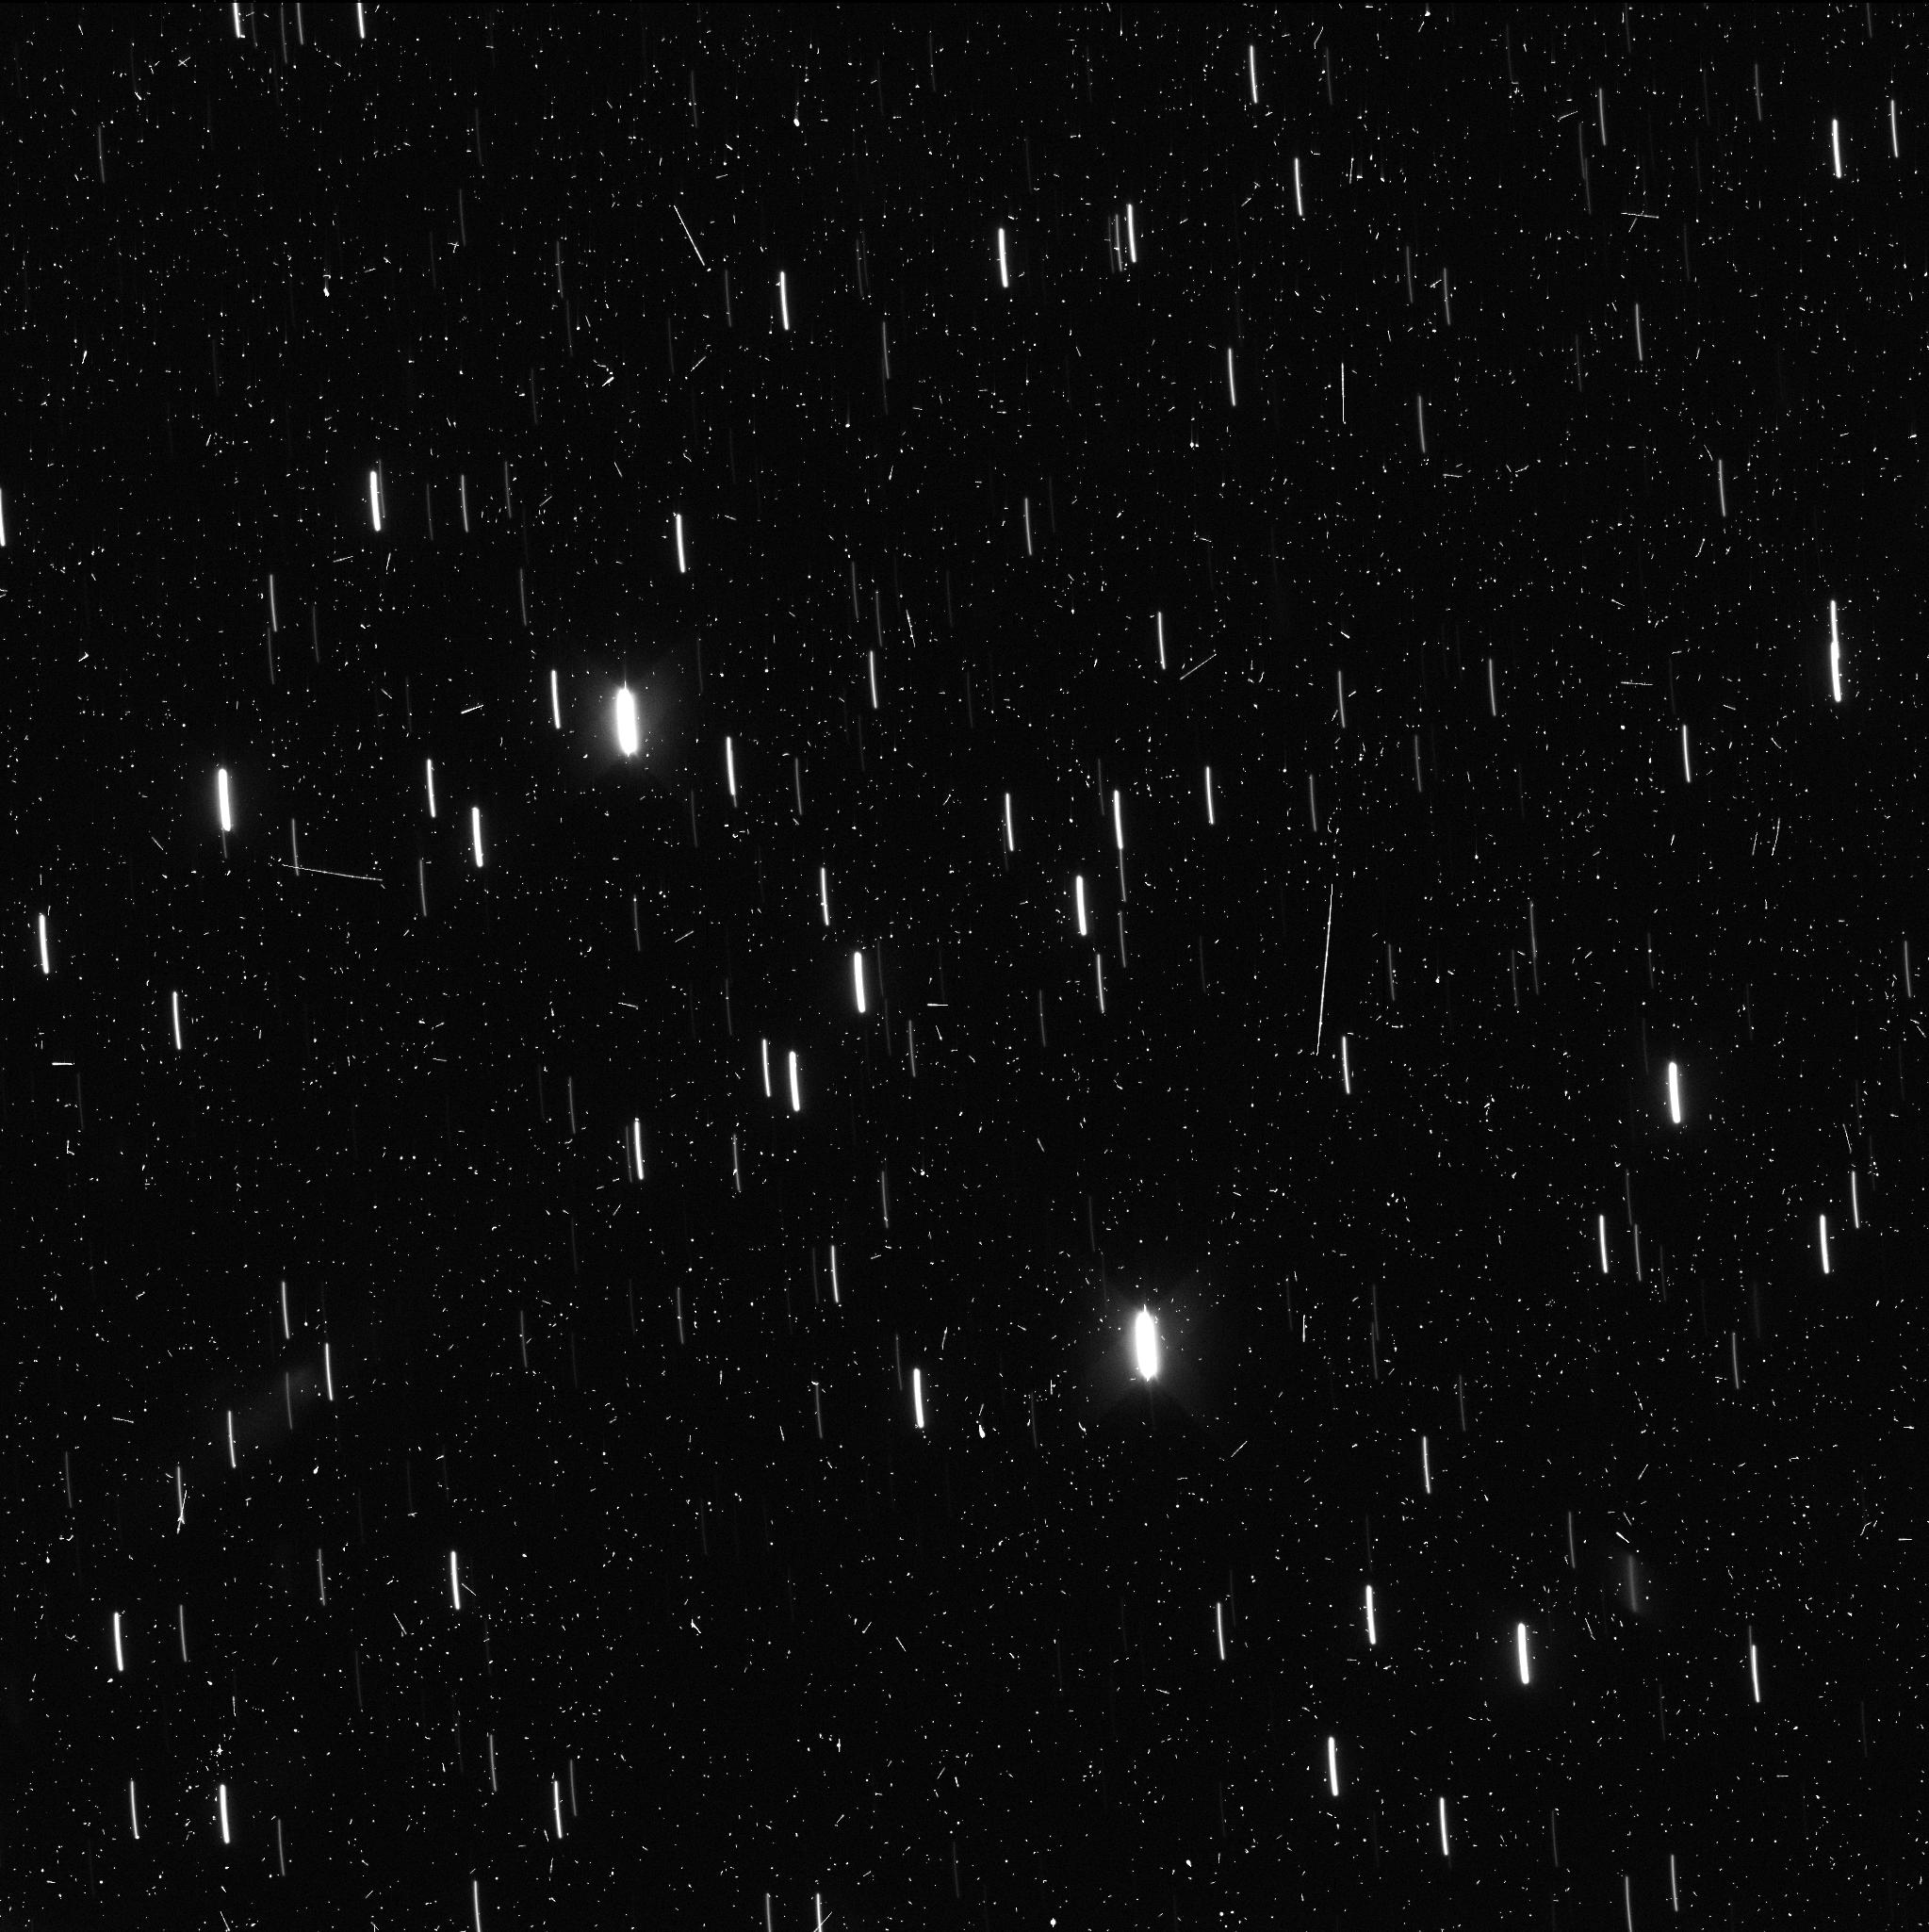
Target: 2I-BORISOV
Instrument: WFC3/UVIS
Filter: F350LP
Exposure: 8 min
Observation ID: ieab01ftq

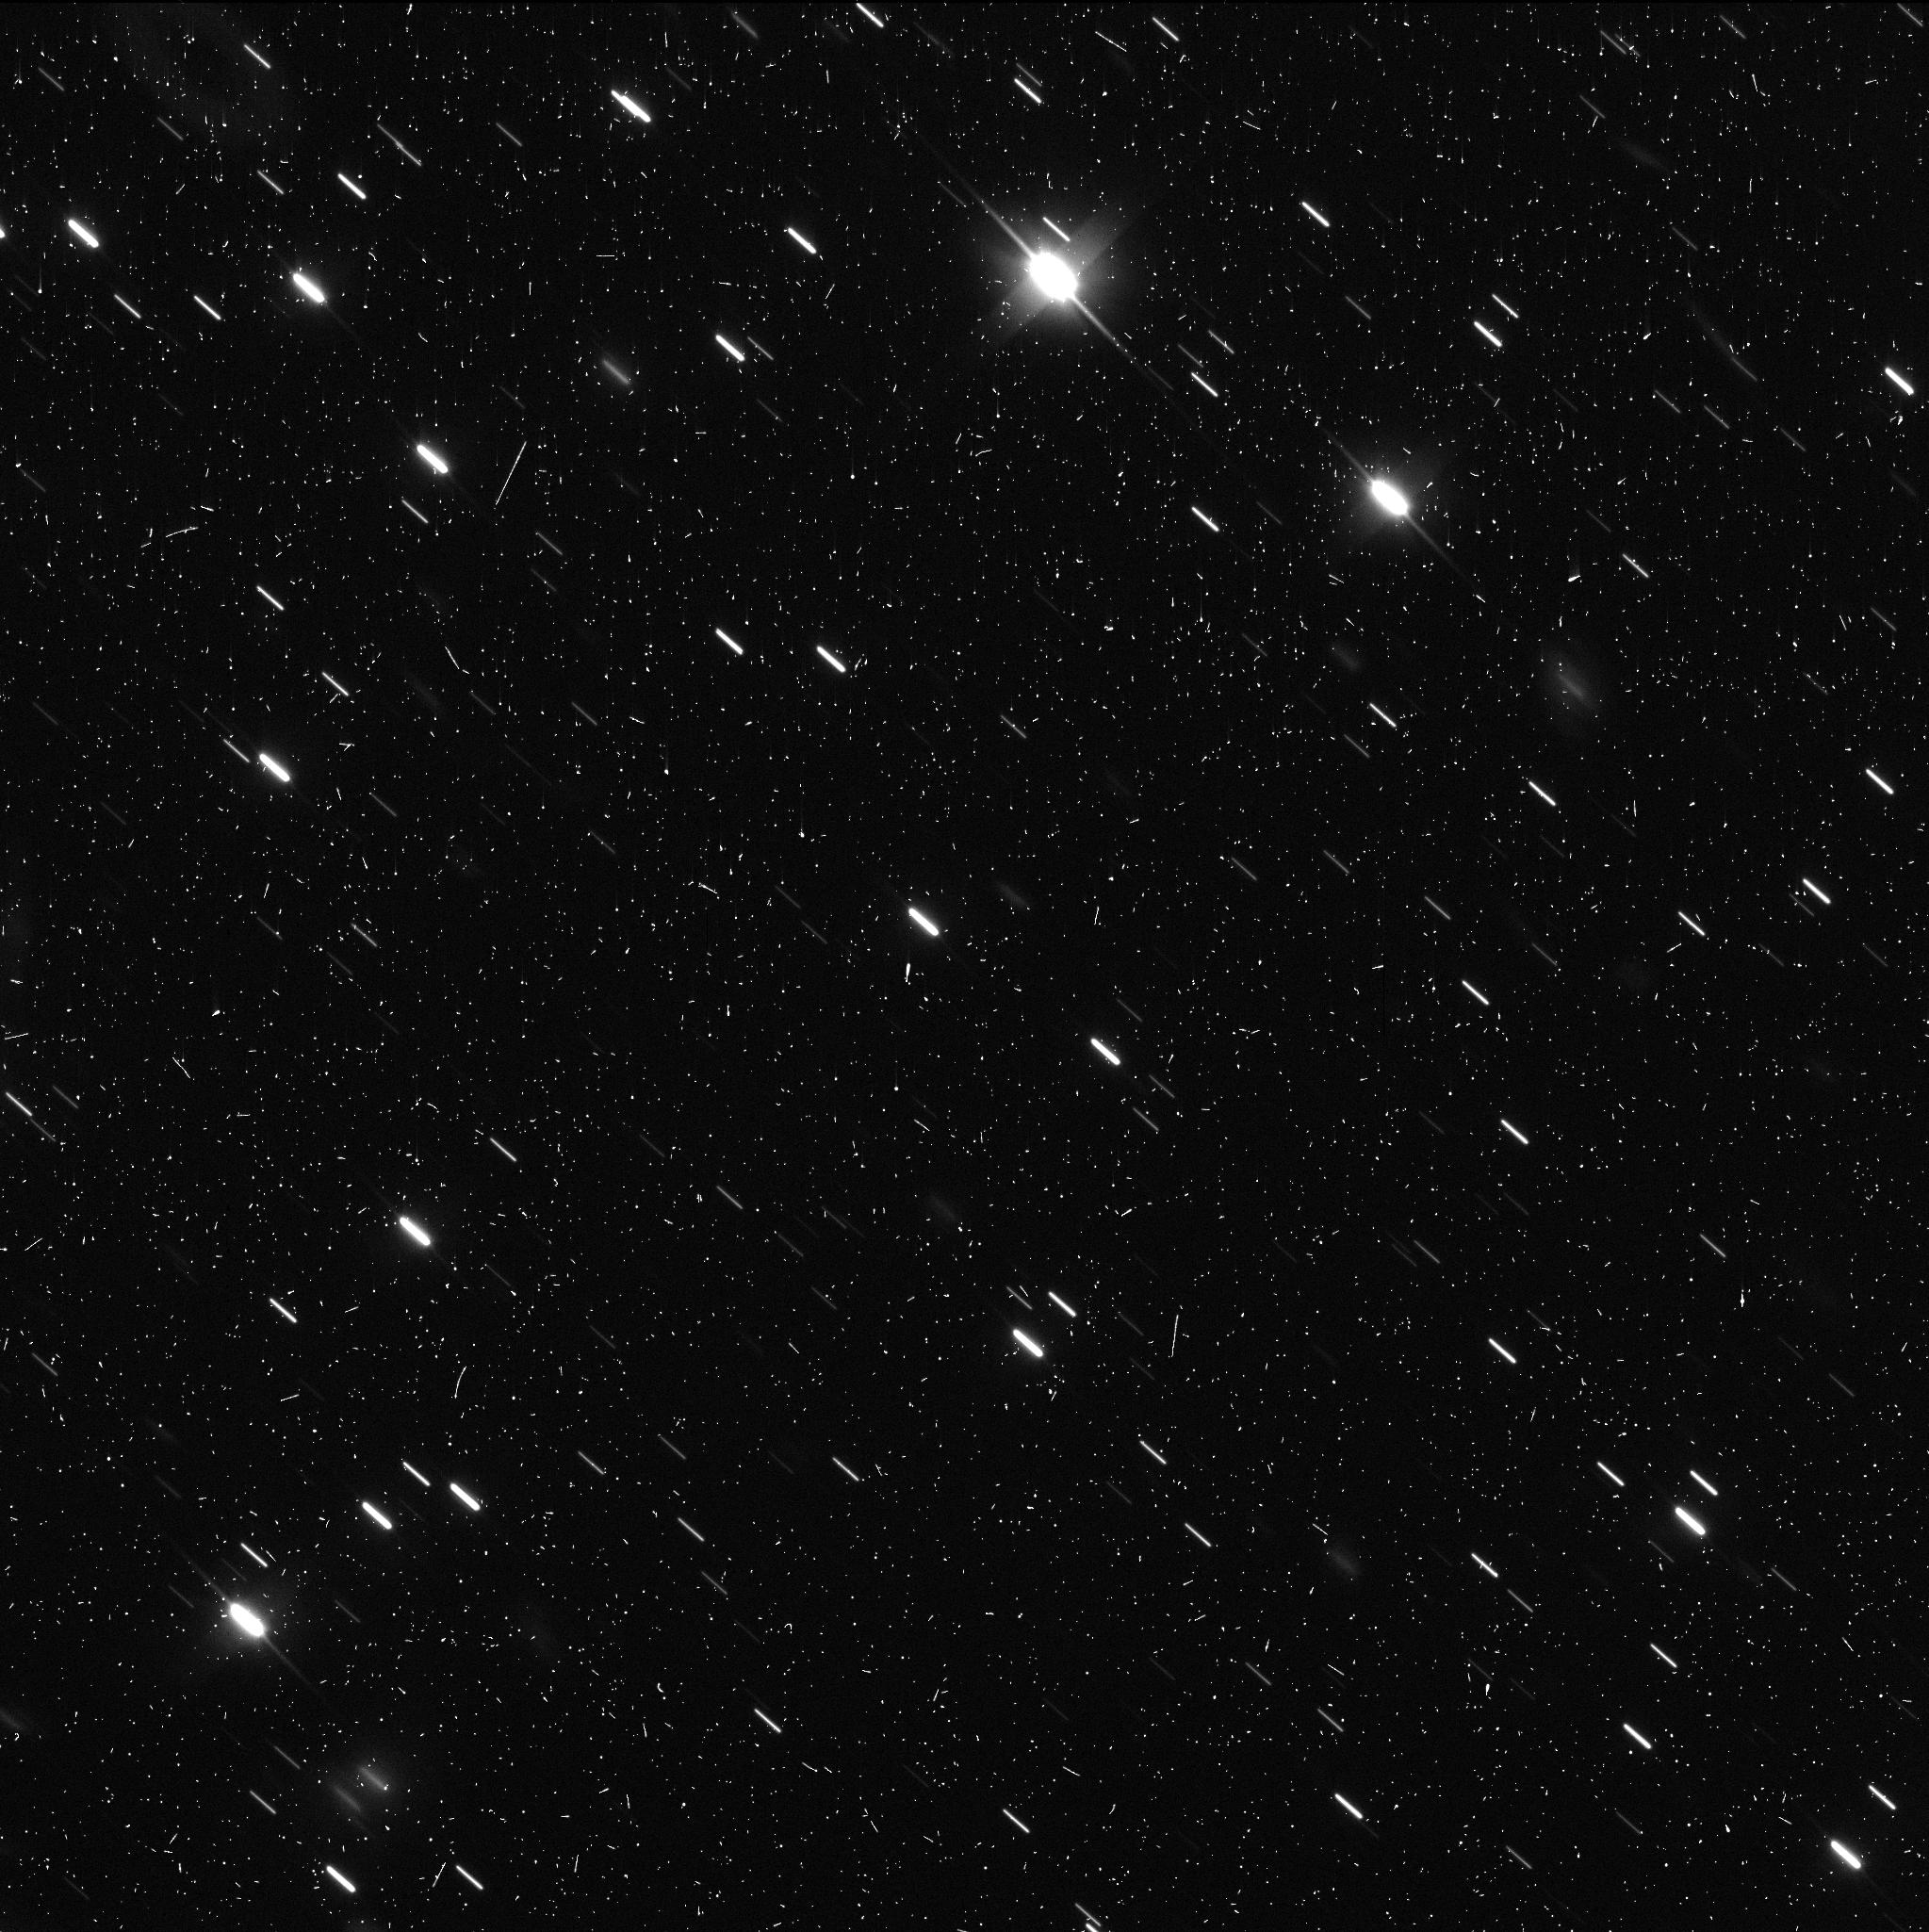
Target: 2I-BORISOV
Instrument: WFC3/UVIS
Filter: F350LP
Exposure: 12 min
Observation ID: ieab04kuq

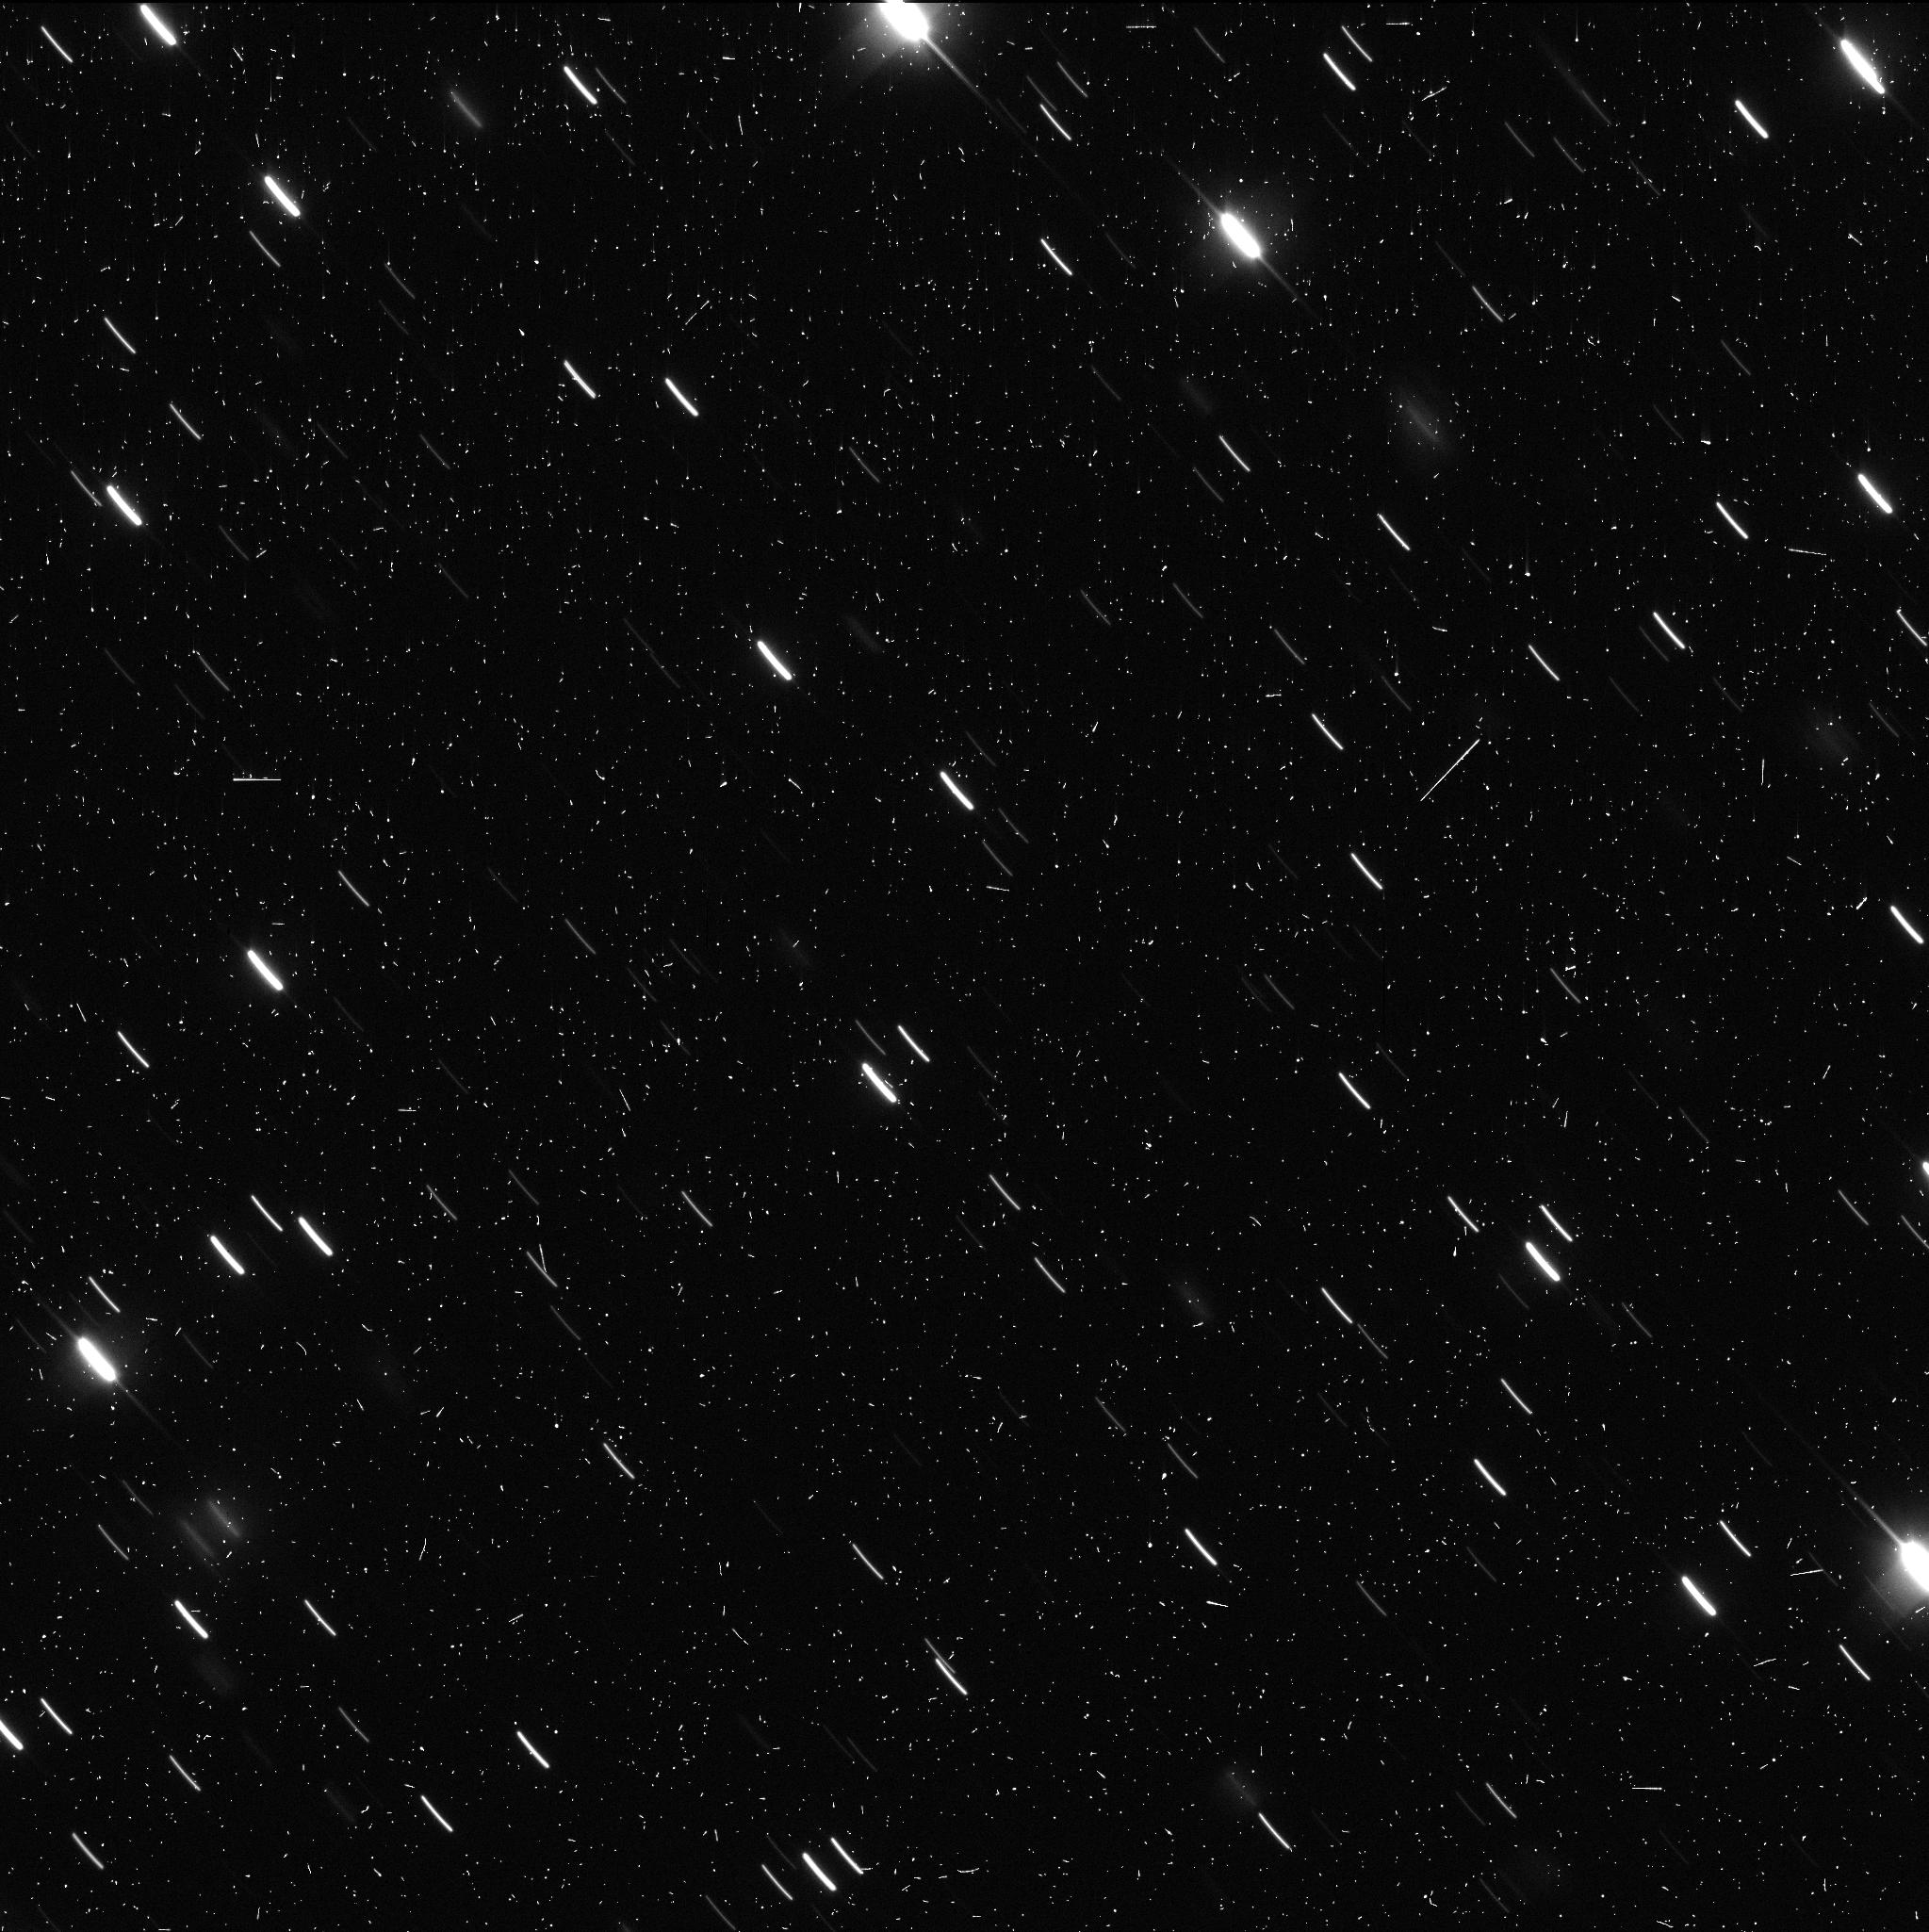
Target: 2I-BORISOV
Instrument: WFC3/UVIS
Filter: F350LP
Exposure: 12 min
Observation ID: ieab03knq

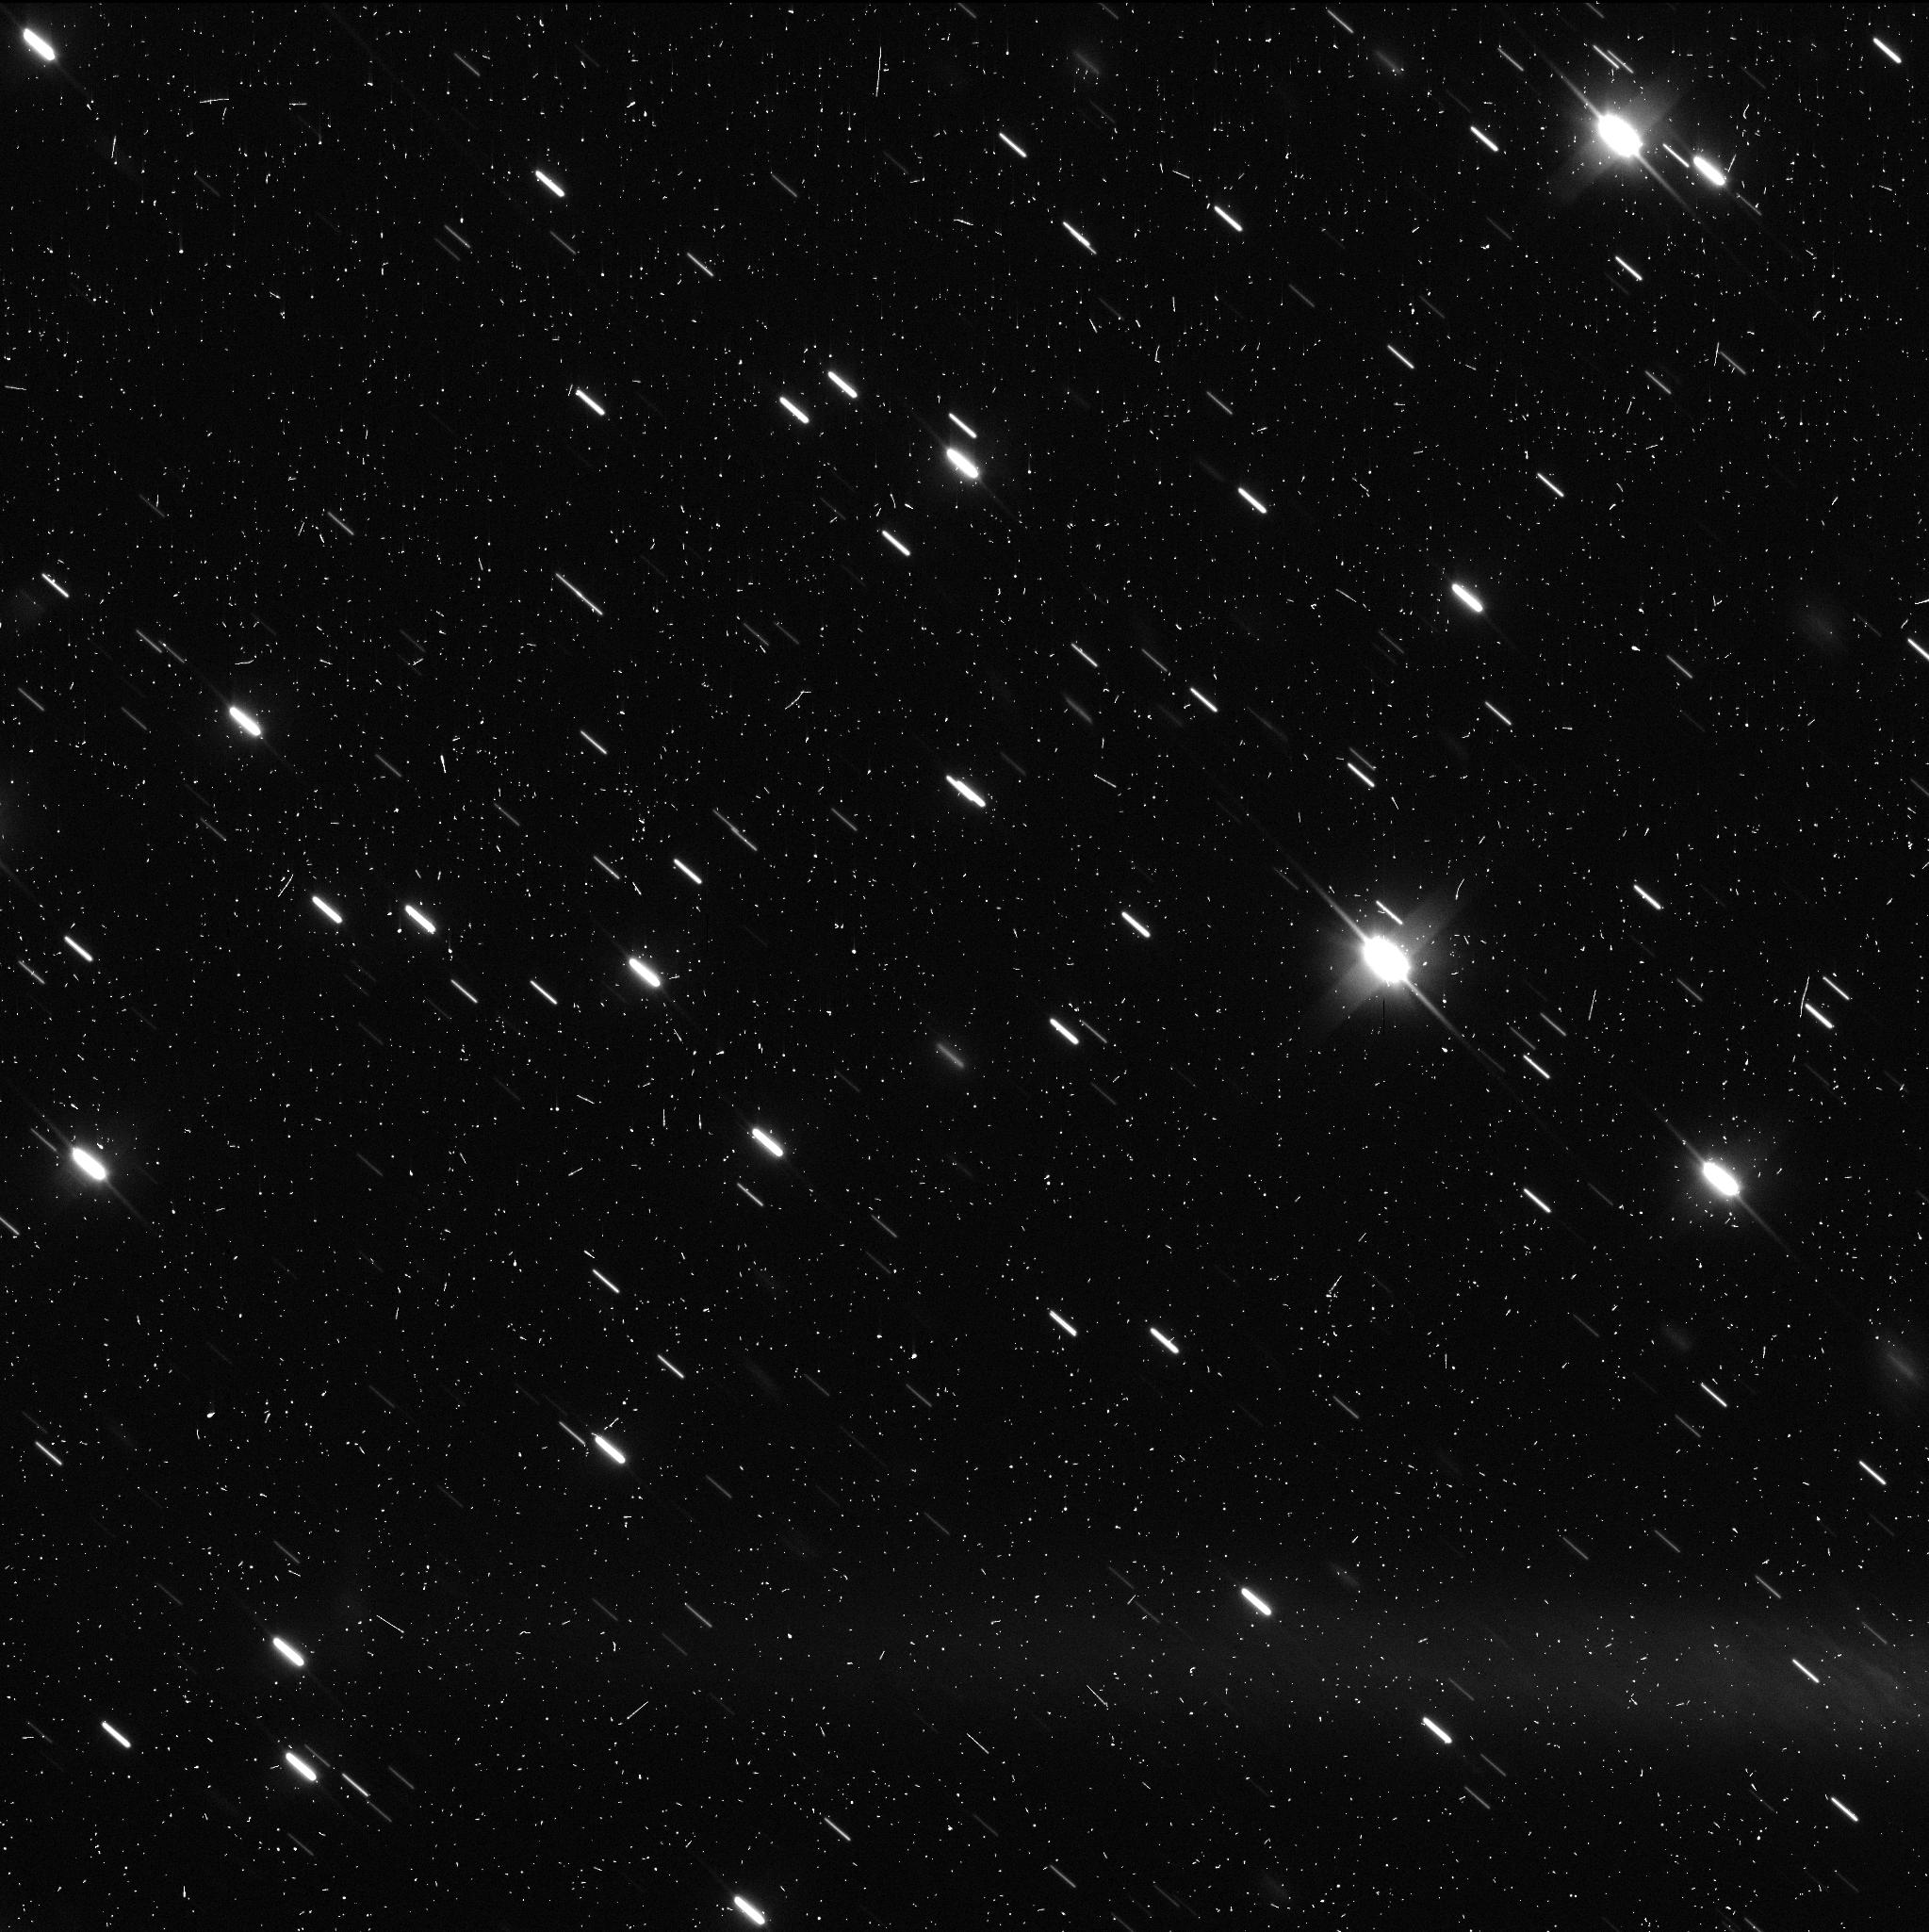
Target: 2I-BORISOV
Instrument: WFC3/UVIS
Filter: F350LP
Exposure: 12 min
Observation ID: ieab06llq

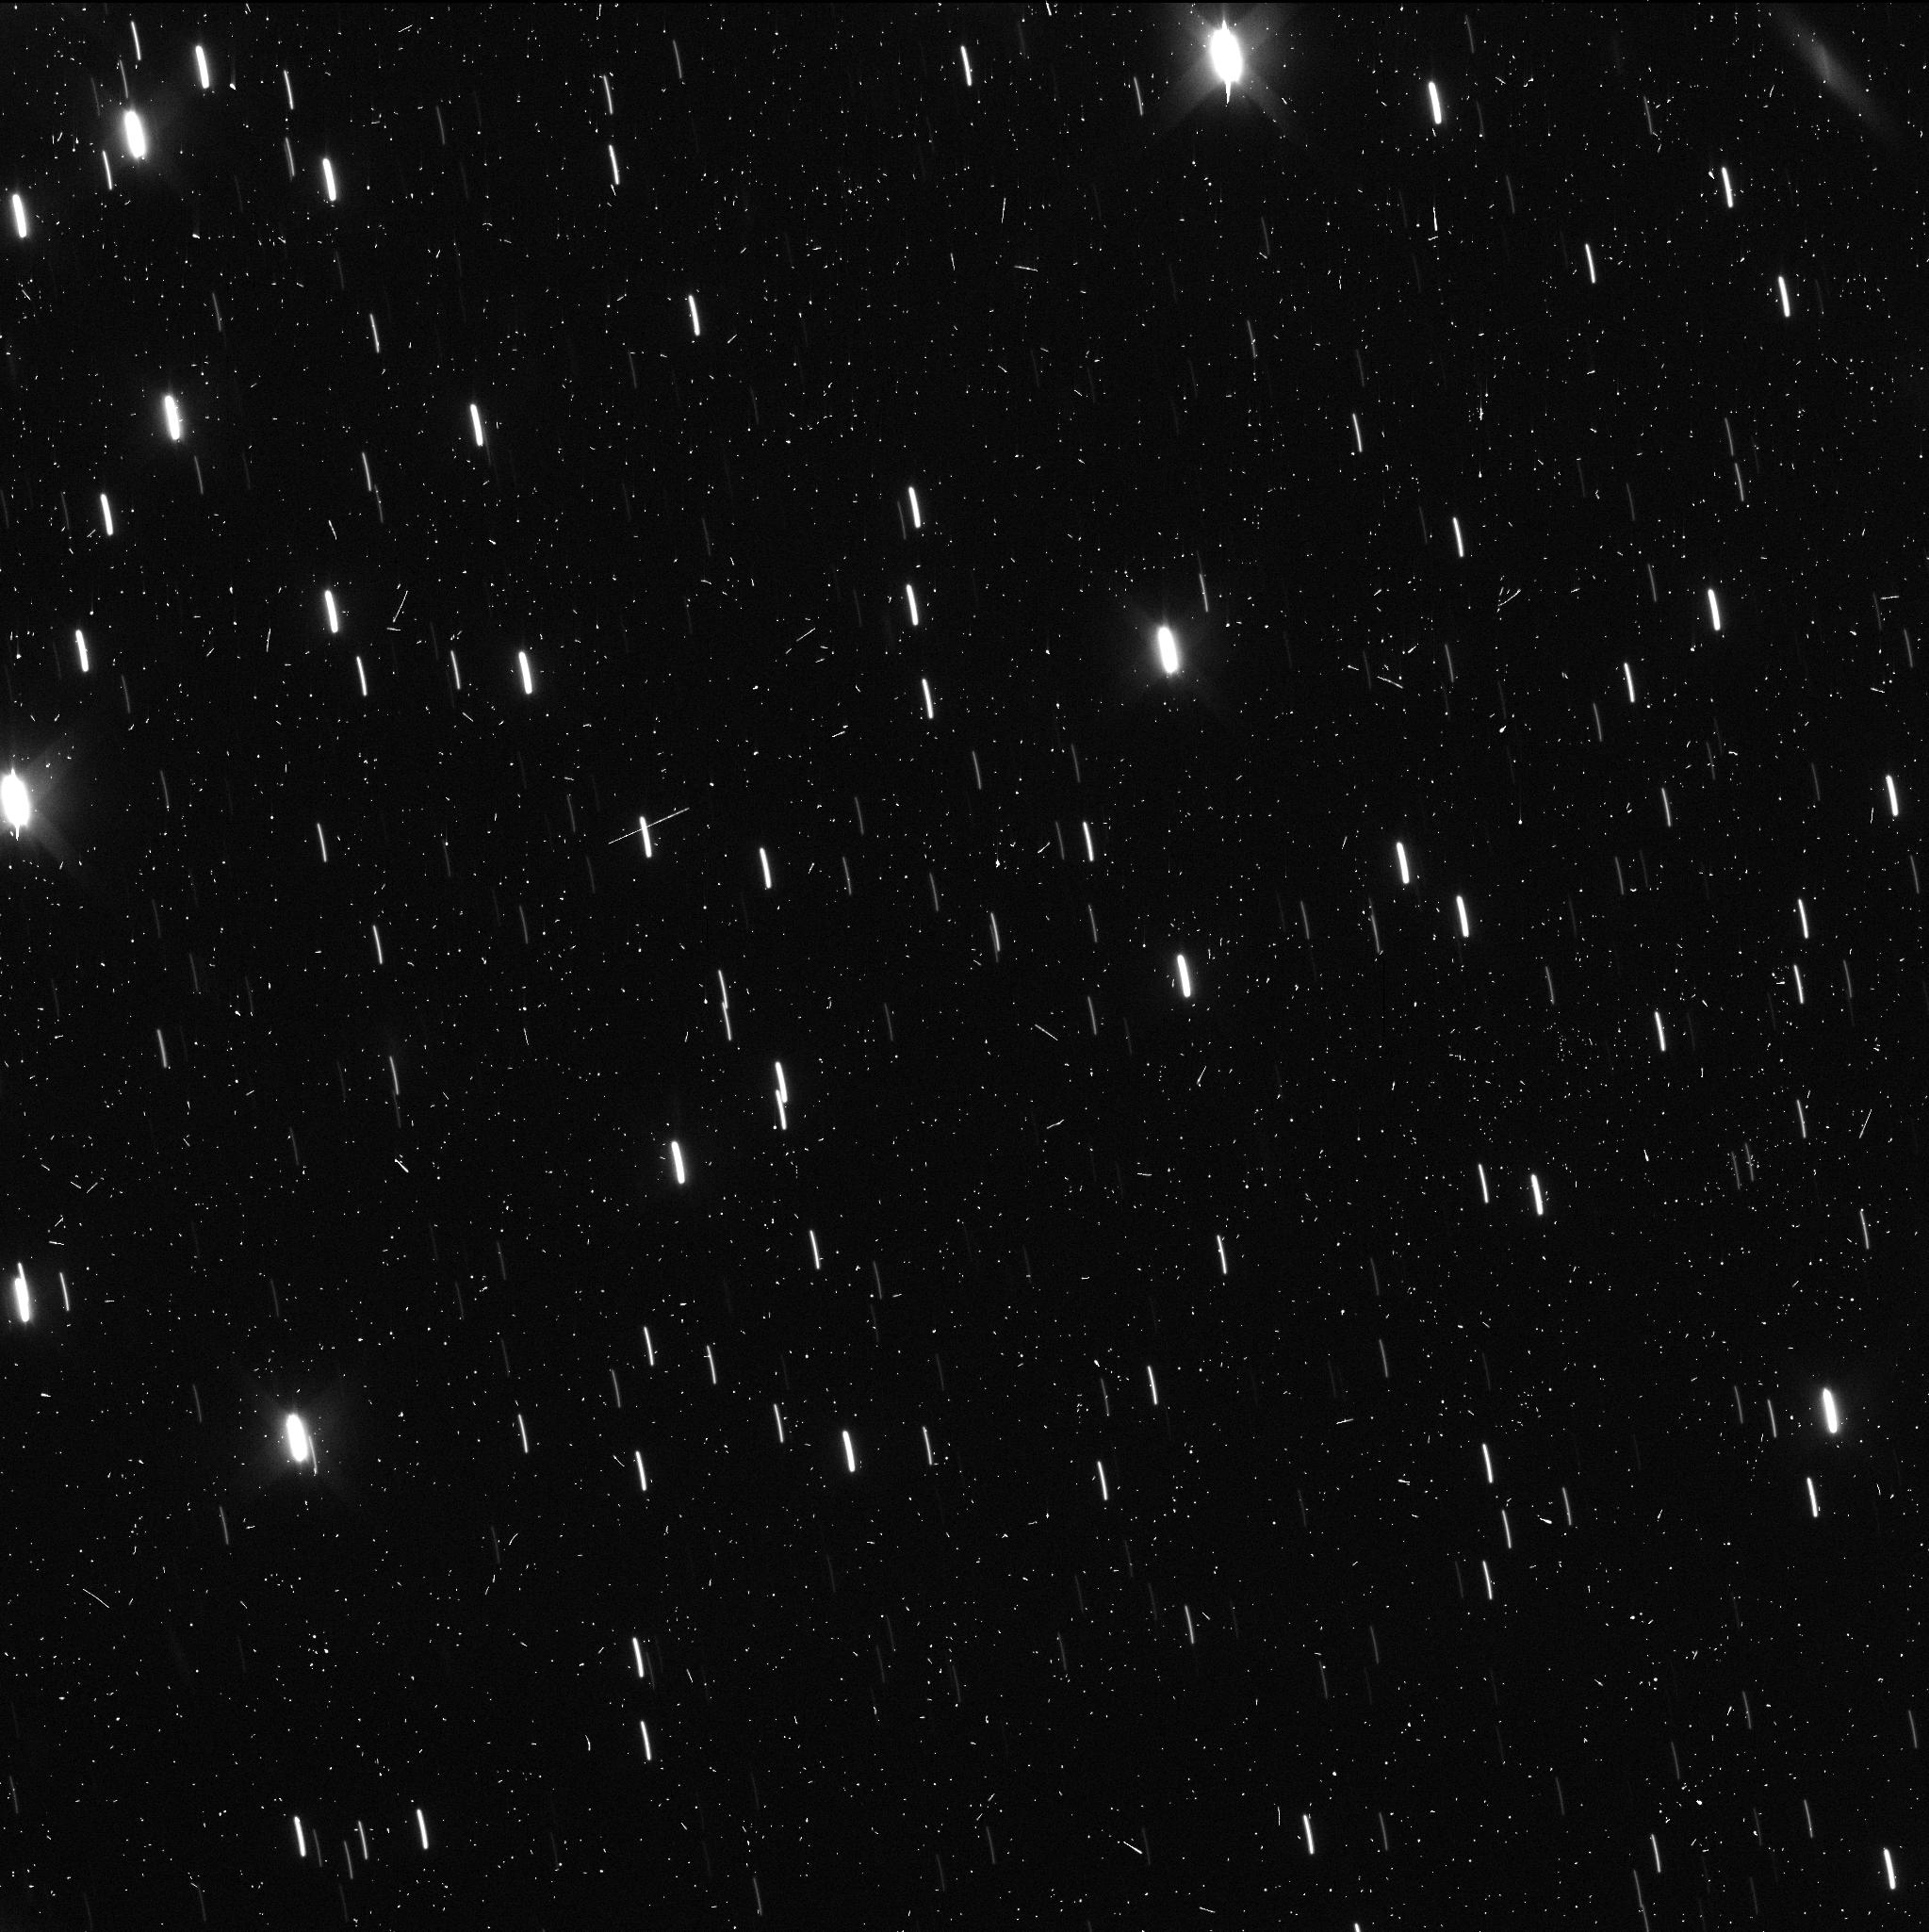
Target: 2I-BORISOV
Instrument: WFC3/UVIS
Filter: F350LP
Exposure: 8 min
Observation ID: ieab02gpq

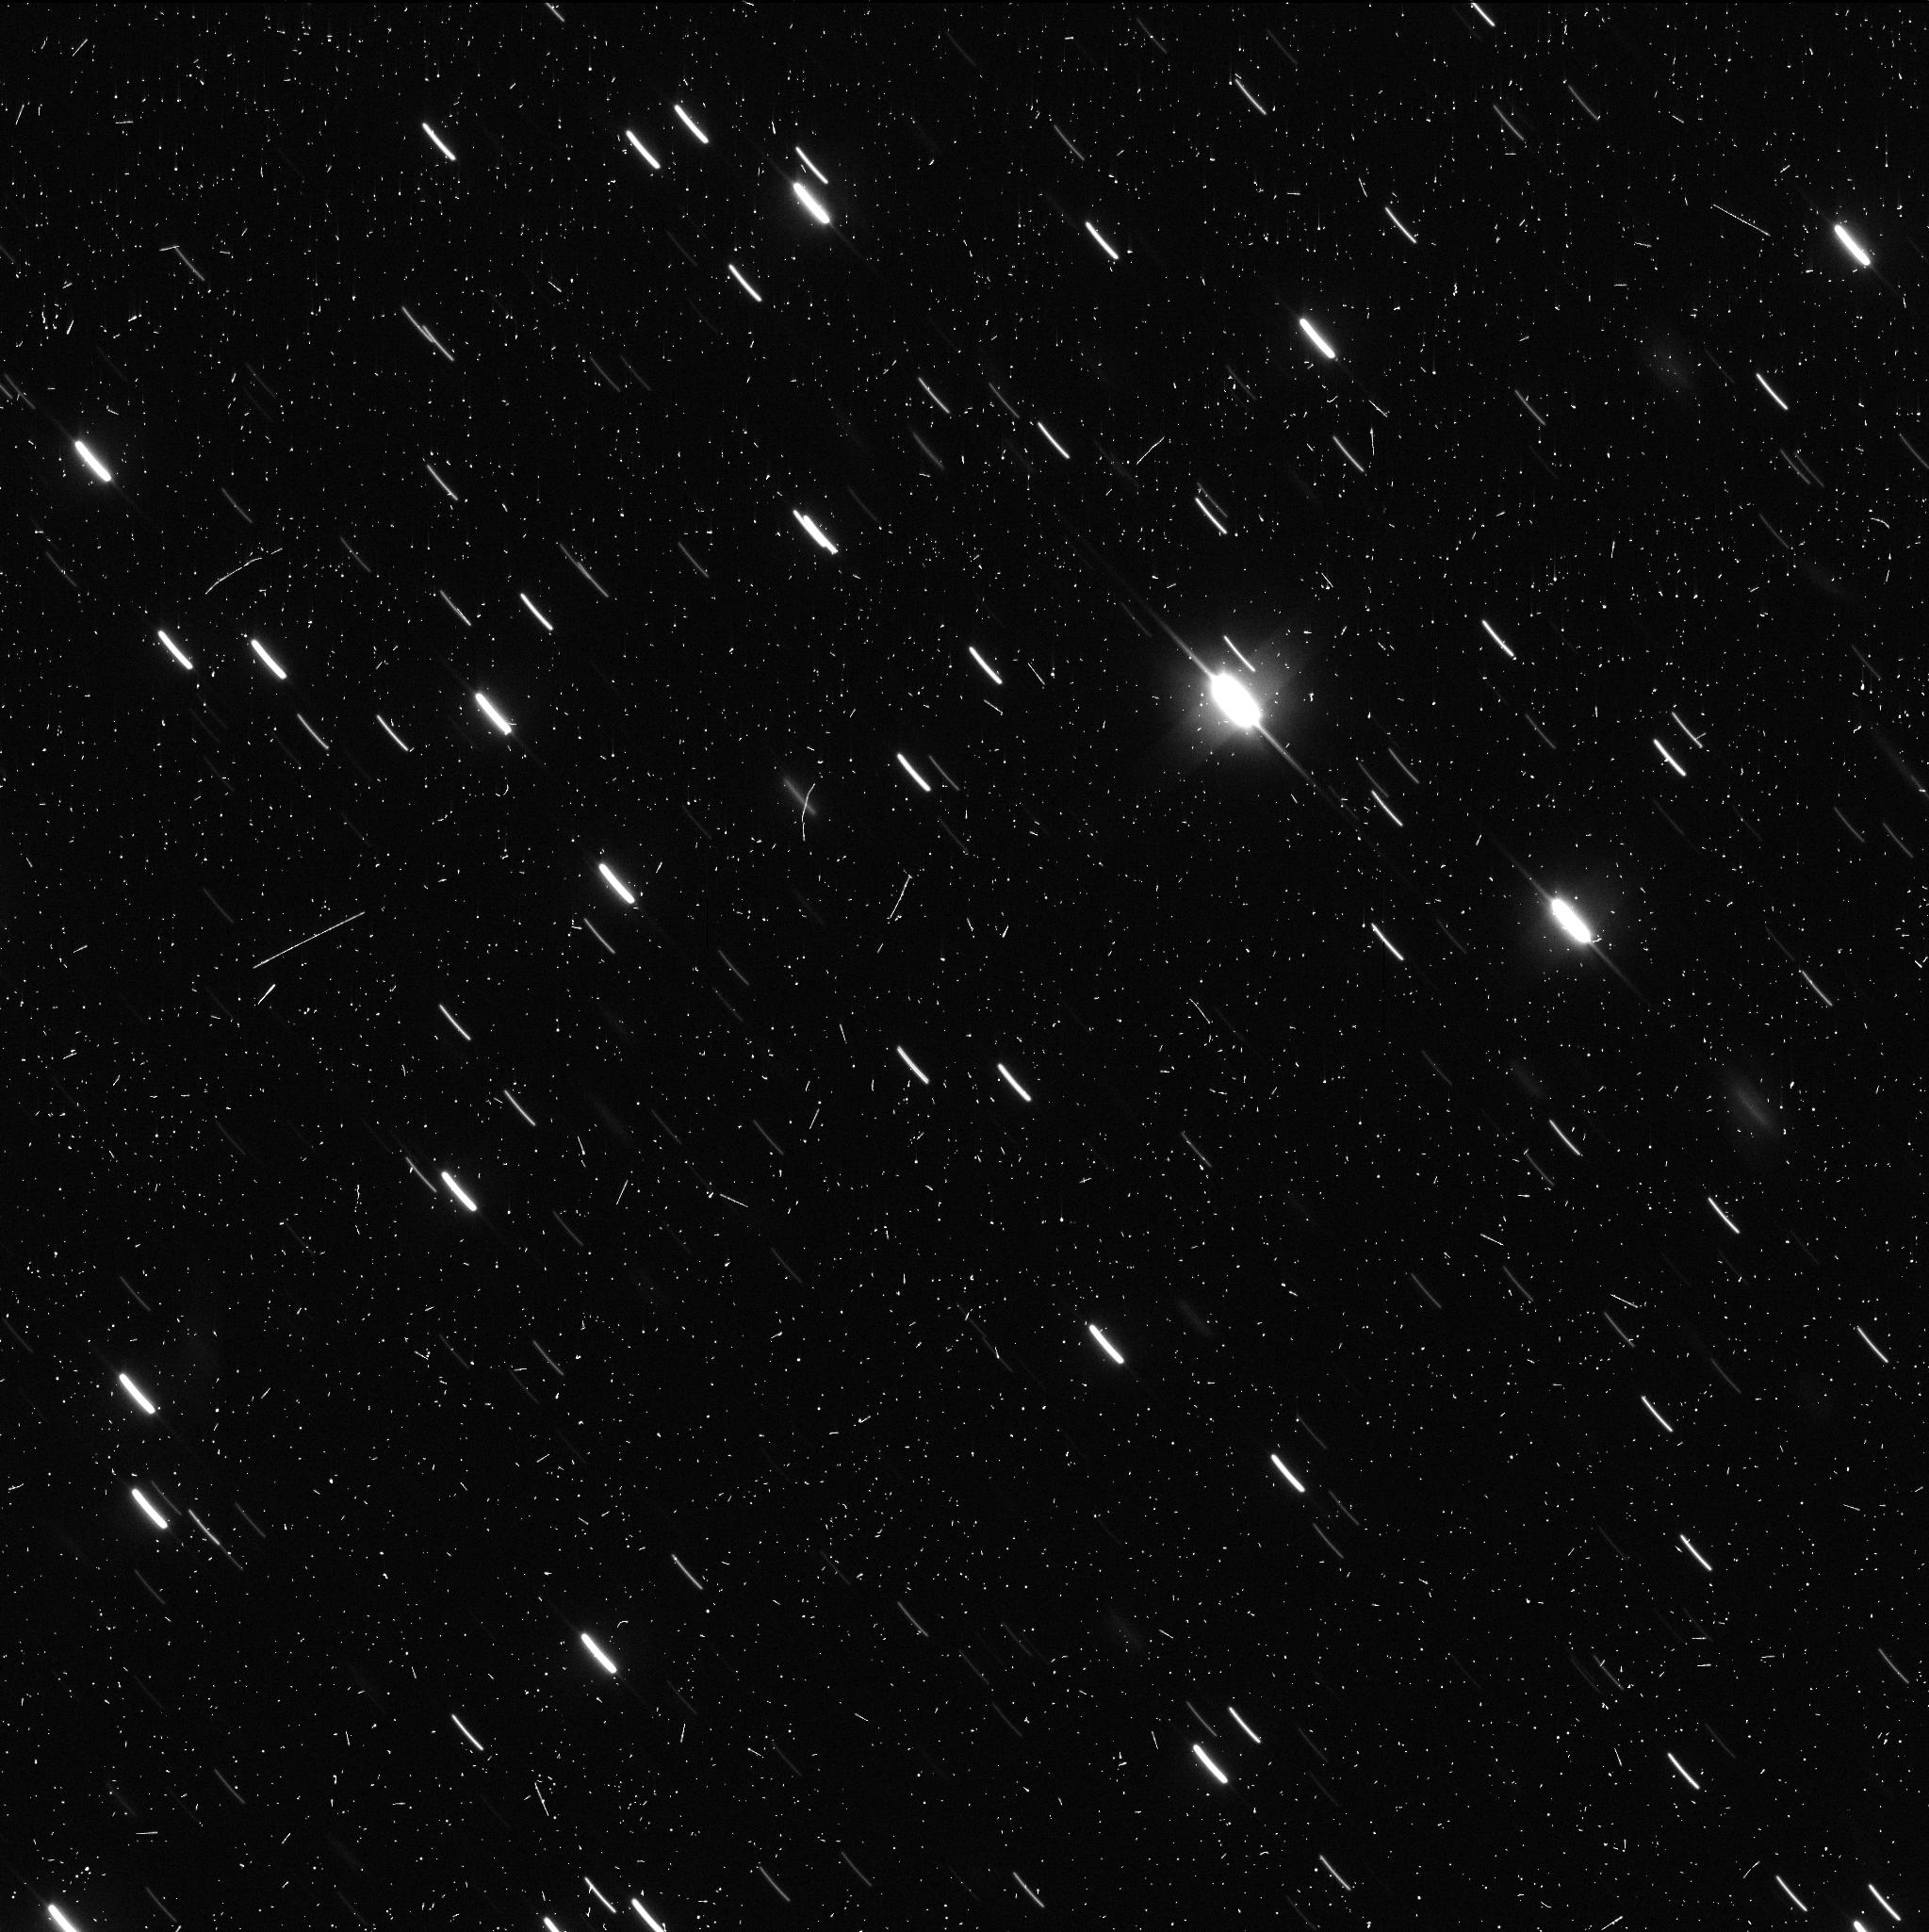
Target: 2I-BORISOV
Instrument: WFC3/UVIS
Filter: F350LP
Exposure: 12 min
Observation ID: ieab05laq

Interstellar Comet 2I/Borisov (PI: Jewitt, David)

C/2019 Q4 (Borisov) is the first interstellar comet and only the second interstellar object (after 'Oumuamua) ever identified within the solar system. We propose high resolution observations with WFC3 and HST in order to probe the development of this body in Cycle 28. During this time we will use HST and WFC3 to constrain the nucleus and dust properties. Observation as the Earth passes through the projected orbit plane early in the Cycle will provide a model-free estimate of the dust extent and velocity perpendicular to the plane. Additional, spaced observations provide perspectives as the object recedes from about 9 to about 13 AU. The high resolution of HST is needed to resolve faint near-nucleus structures (jets, fans) and fragments at the growing distance to the comet. The proposed observations extend the temporal coverage of the evolution of this unique object and take advantage of new perspectives.